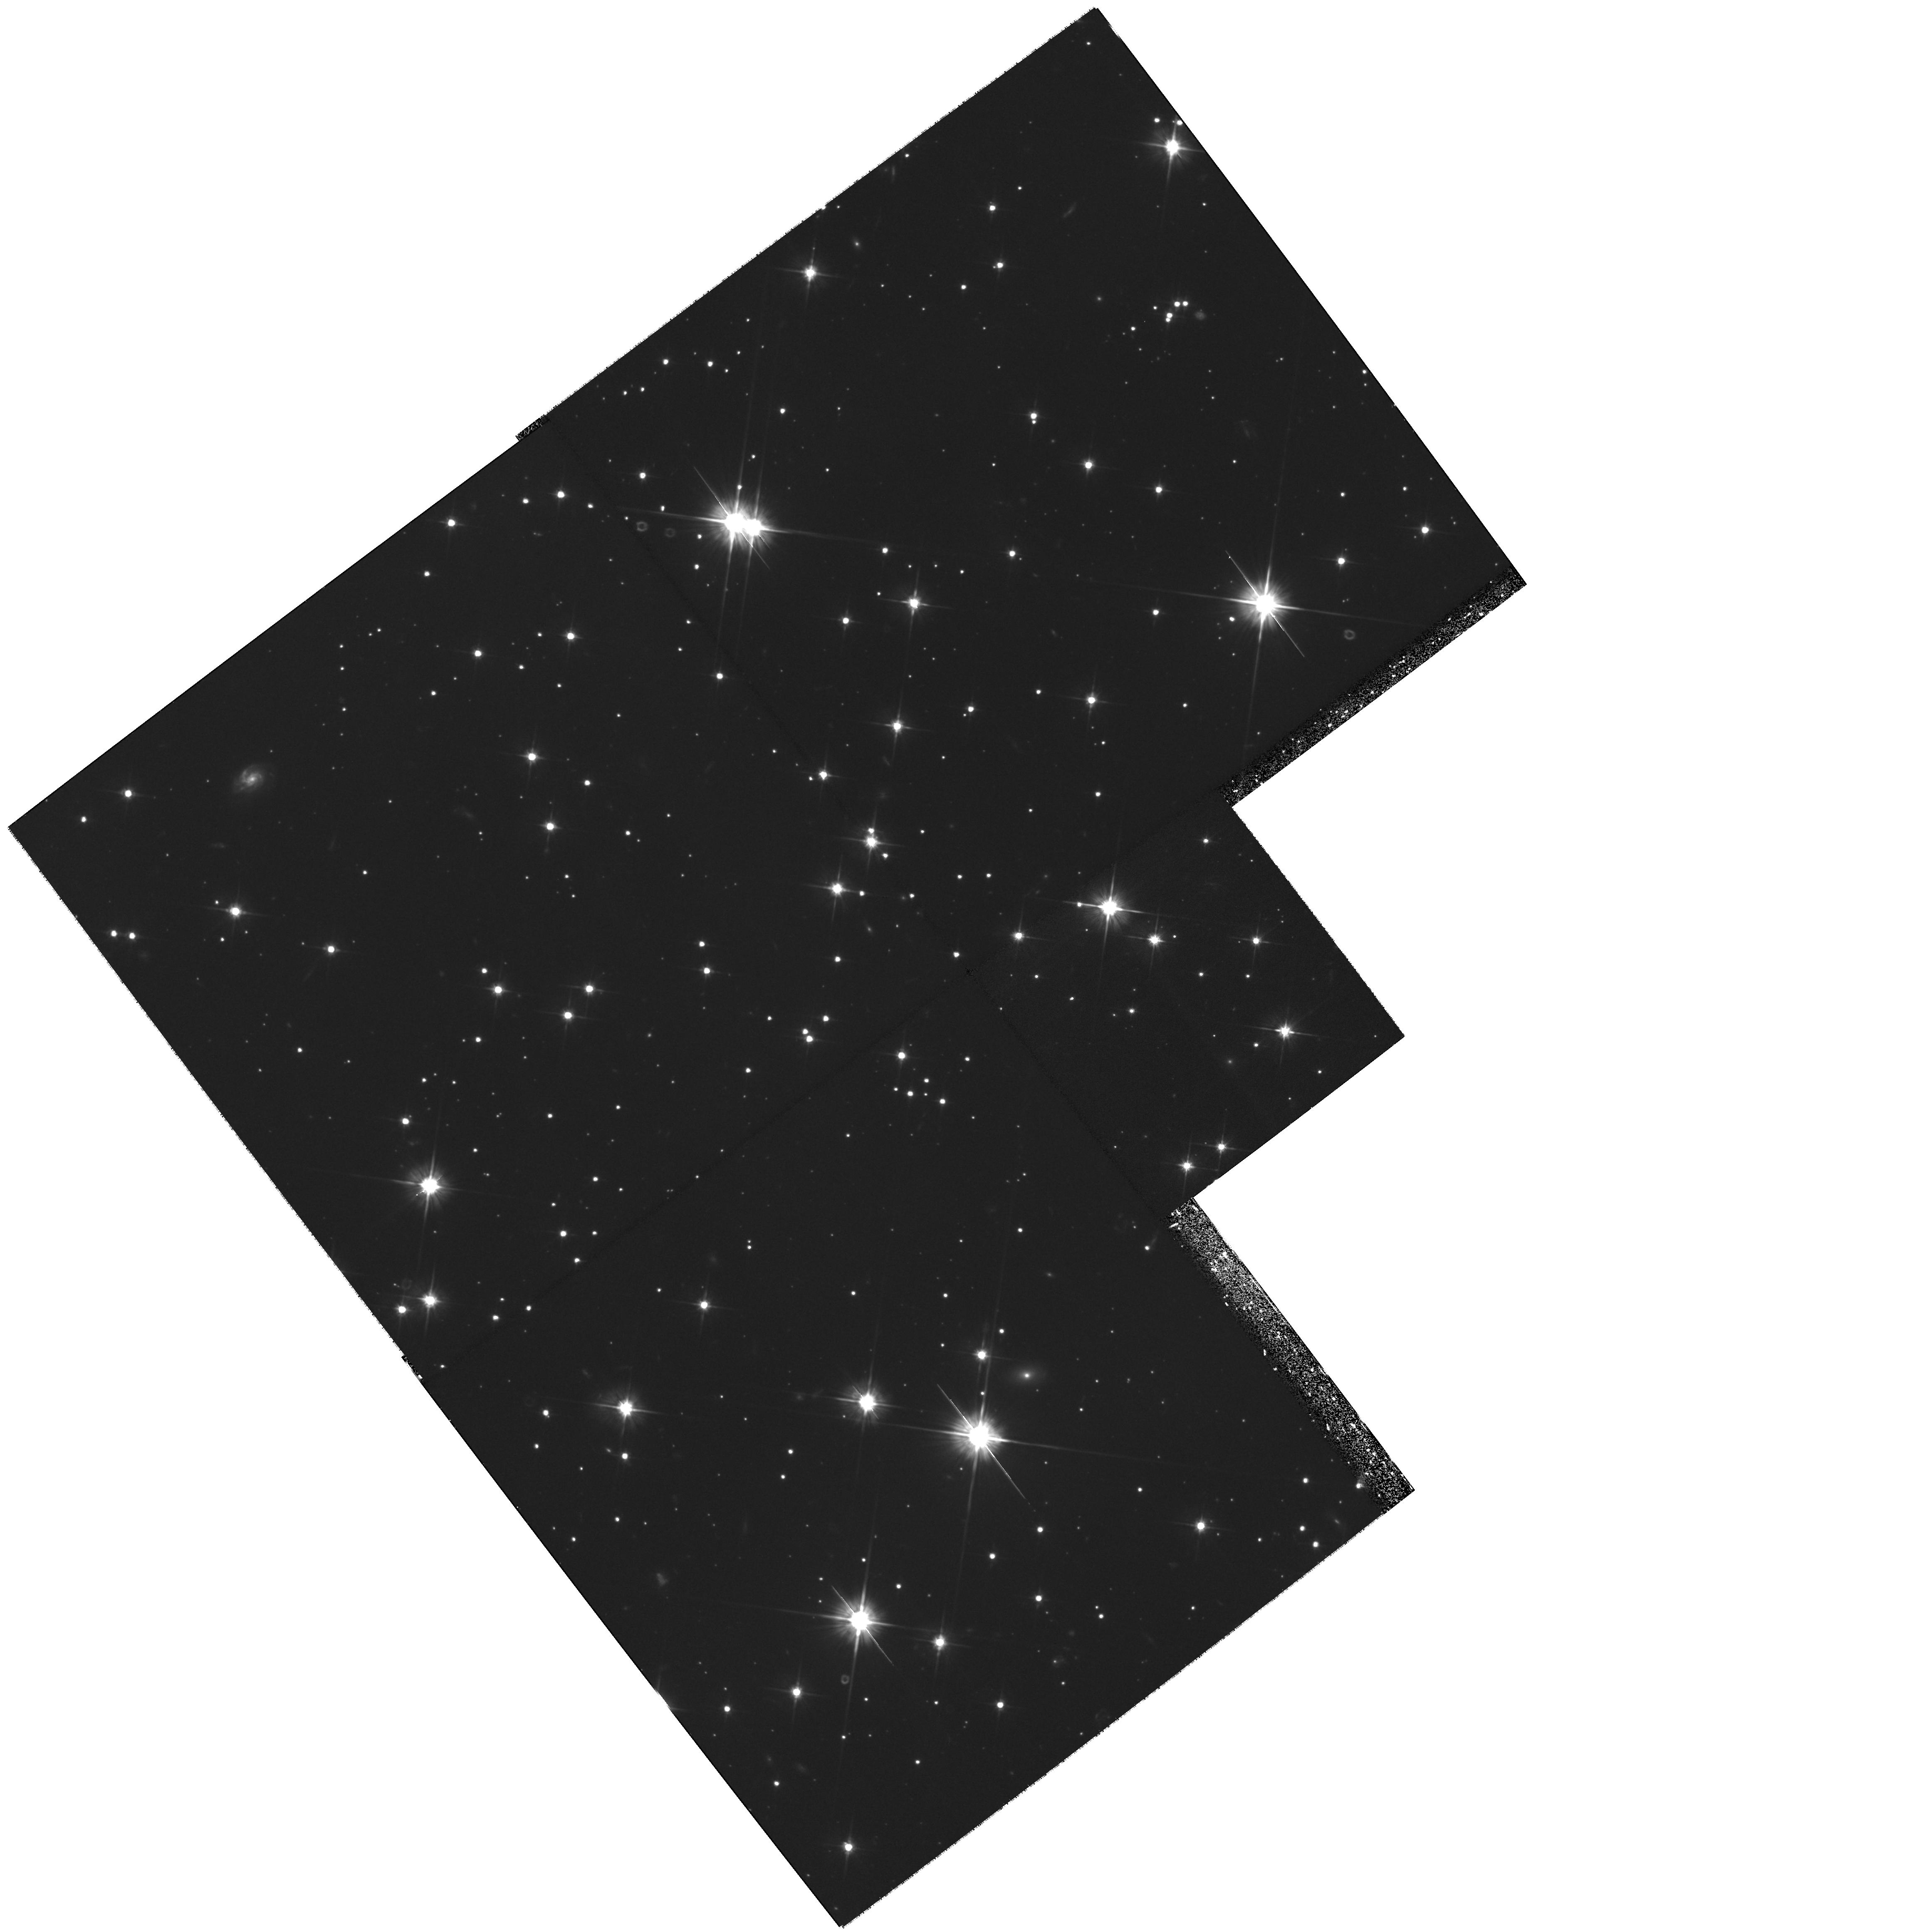
Target: RXJ185635-3754
Instrument: WFPC2/PC
Filter: F606W
Exposure: 2.1 h
Observation ID: hst_8567_01_wfpc2_pc_f606w_u62501

Confirming the parallax of the neutron star RX J185635-3754 (PI: Walter, Frederick M.)

Cycle 6 and 7 observations of the isolated neutron star RX J185635-3754 have revealed a motion of 0.8 arcsec in 2.5 years. This is a combination of the annual parallax and the proper motion. A third observation, planned for this fall, will formally yield sufficient information to solve for the parallax and proper motion independently. This first ever measurement of the distance of an isolated neutron star has important ramifications for astrophysics and for nuclear physics. The magnitude of the expected parallactic shift is less than one PC pixel, and must be measured against a far larger shift due to the proper motion. While this parallactic shift is in principle measurable for distance up to about 100 pc, these real data are subject to subtle instrumental effects which may skew the results. Given the scientific importance of obtaining an accurate distance, we request a fourth epoch observation to confirm the parallax.